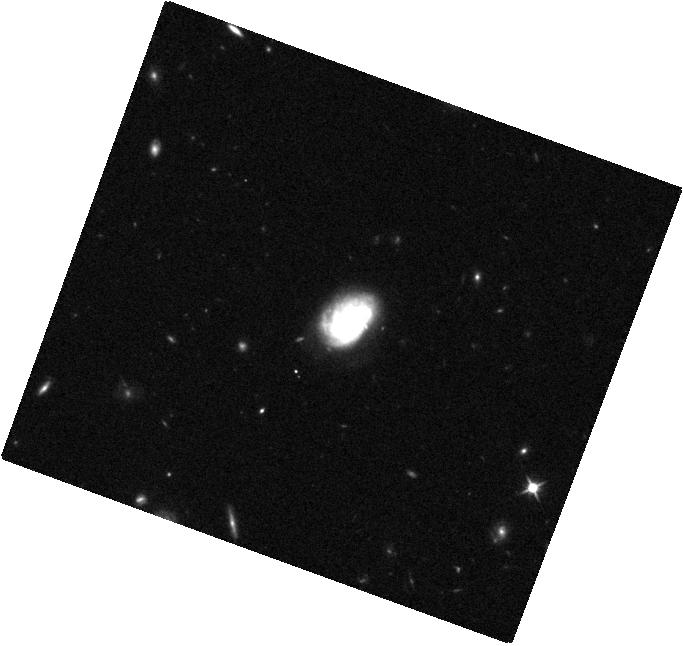
Target: SDSSJ085125.81+393541.7. Instrument: WFC3/IR. Filter: F110W. Exposure: 7 min. Observation ID: hst_13943_05_wfc3_ir_f110w_icrv05

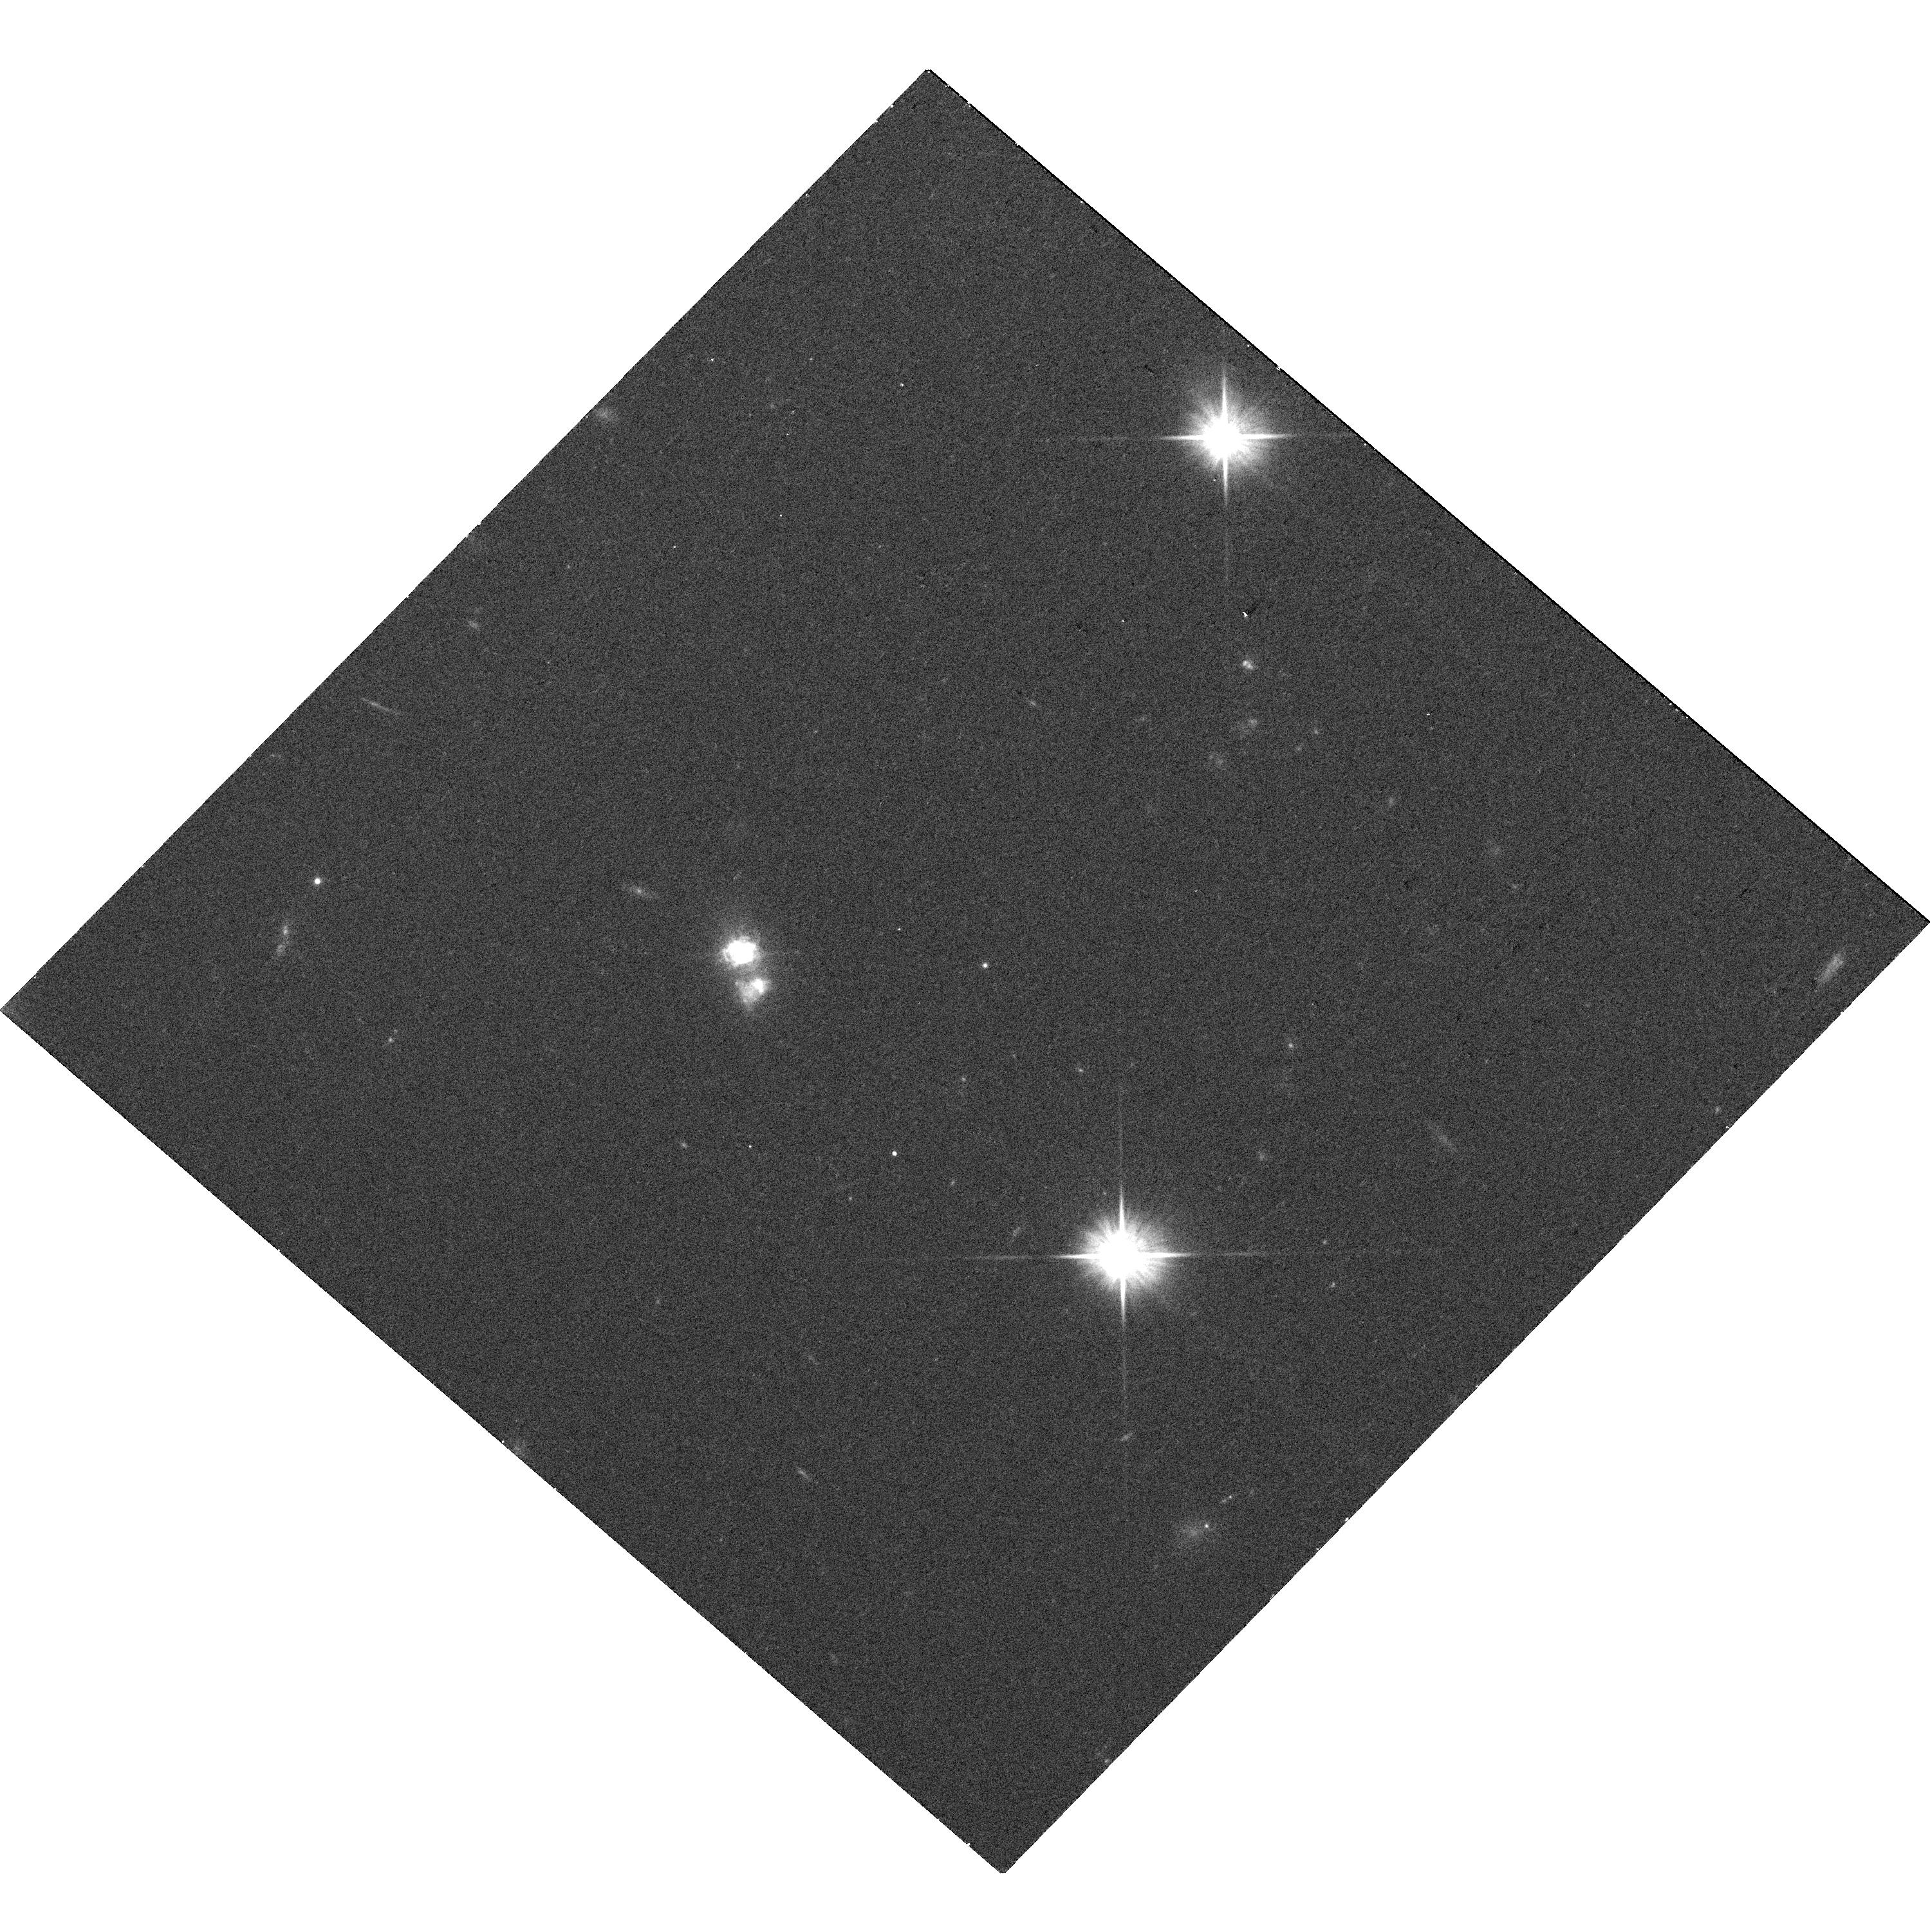
Target: SDSSJ084029.91+470710.4. Instrument: WFC3/UVIS. Filter: F606W. Exposure: 11 min. Observation ID: hst_13943_08_wfc3_uvis_f606w_icrv08

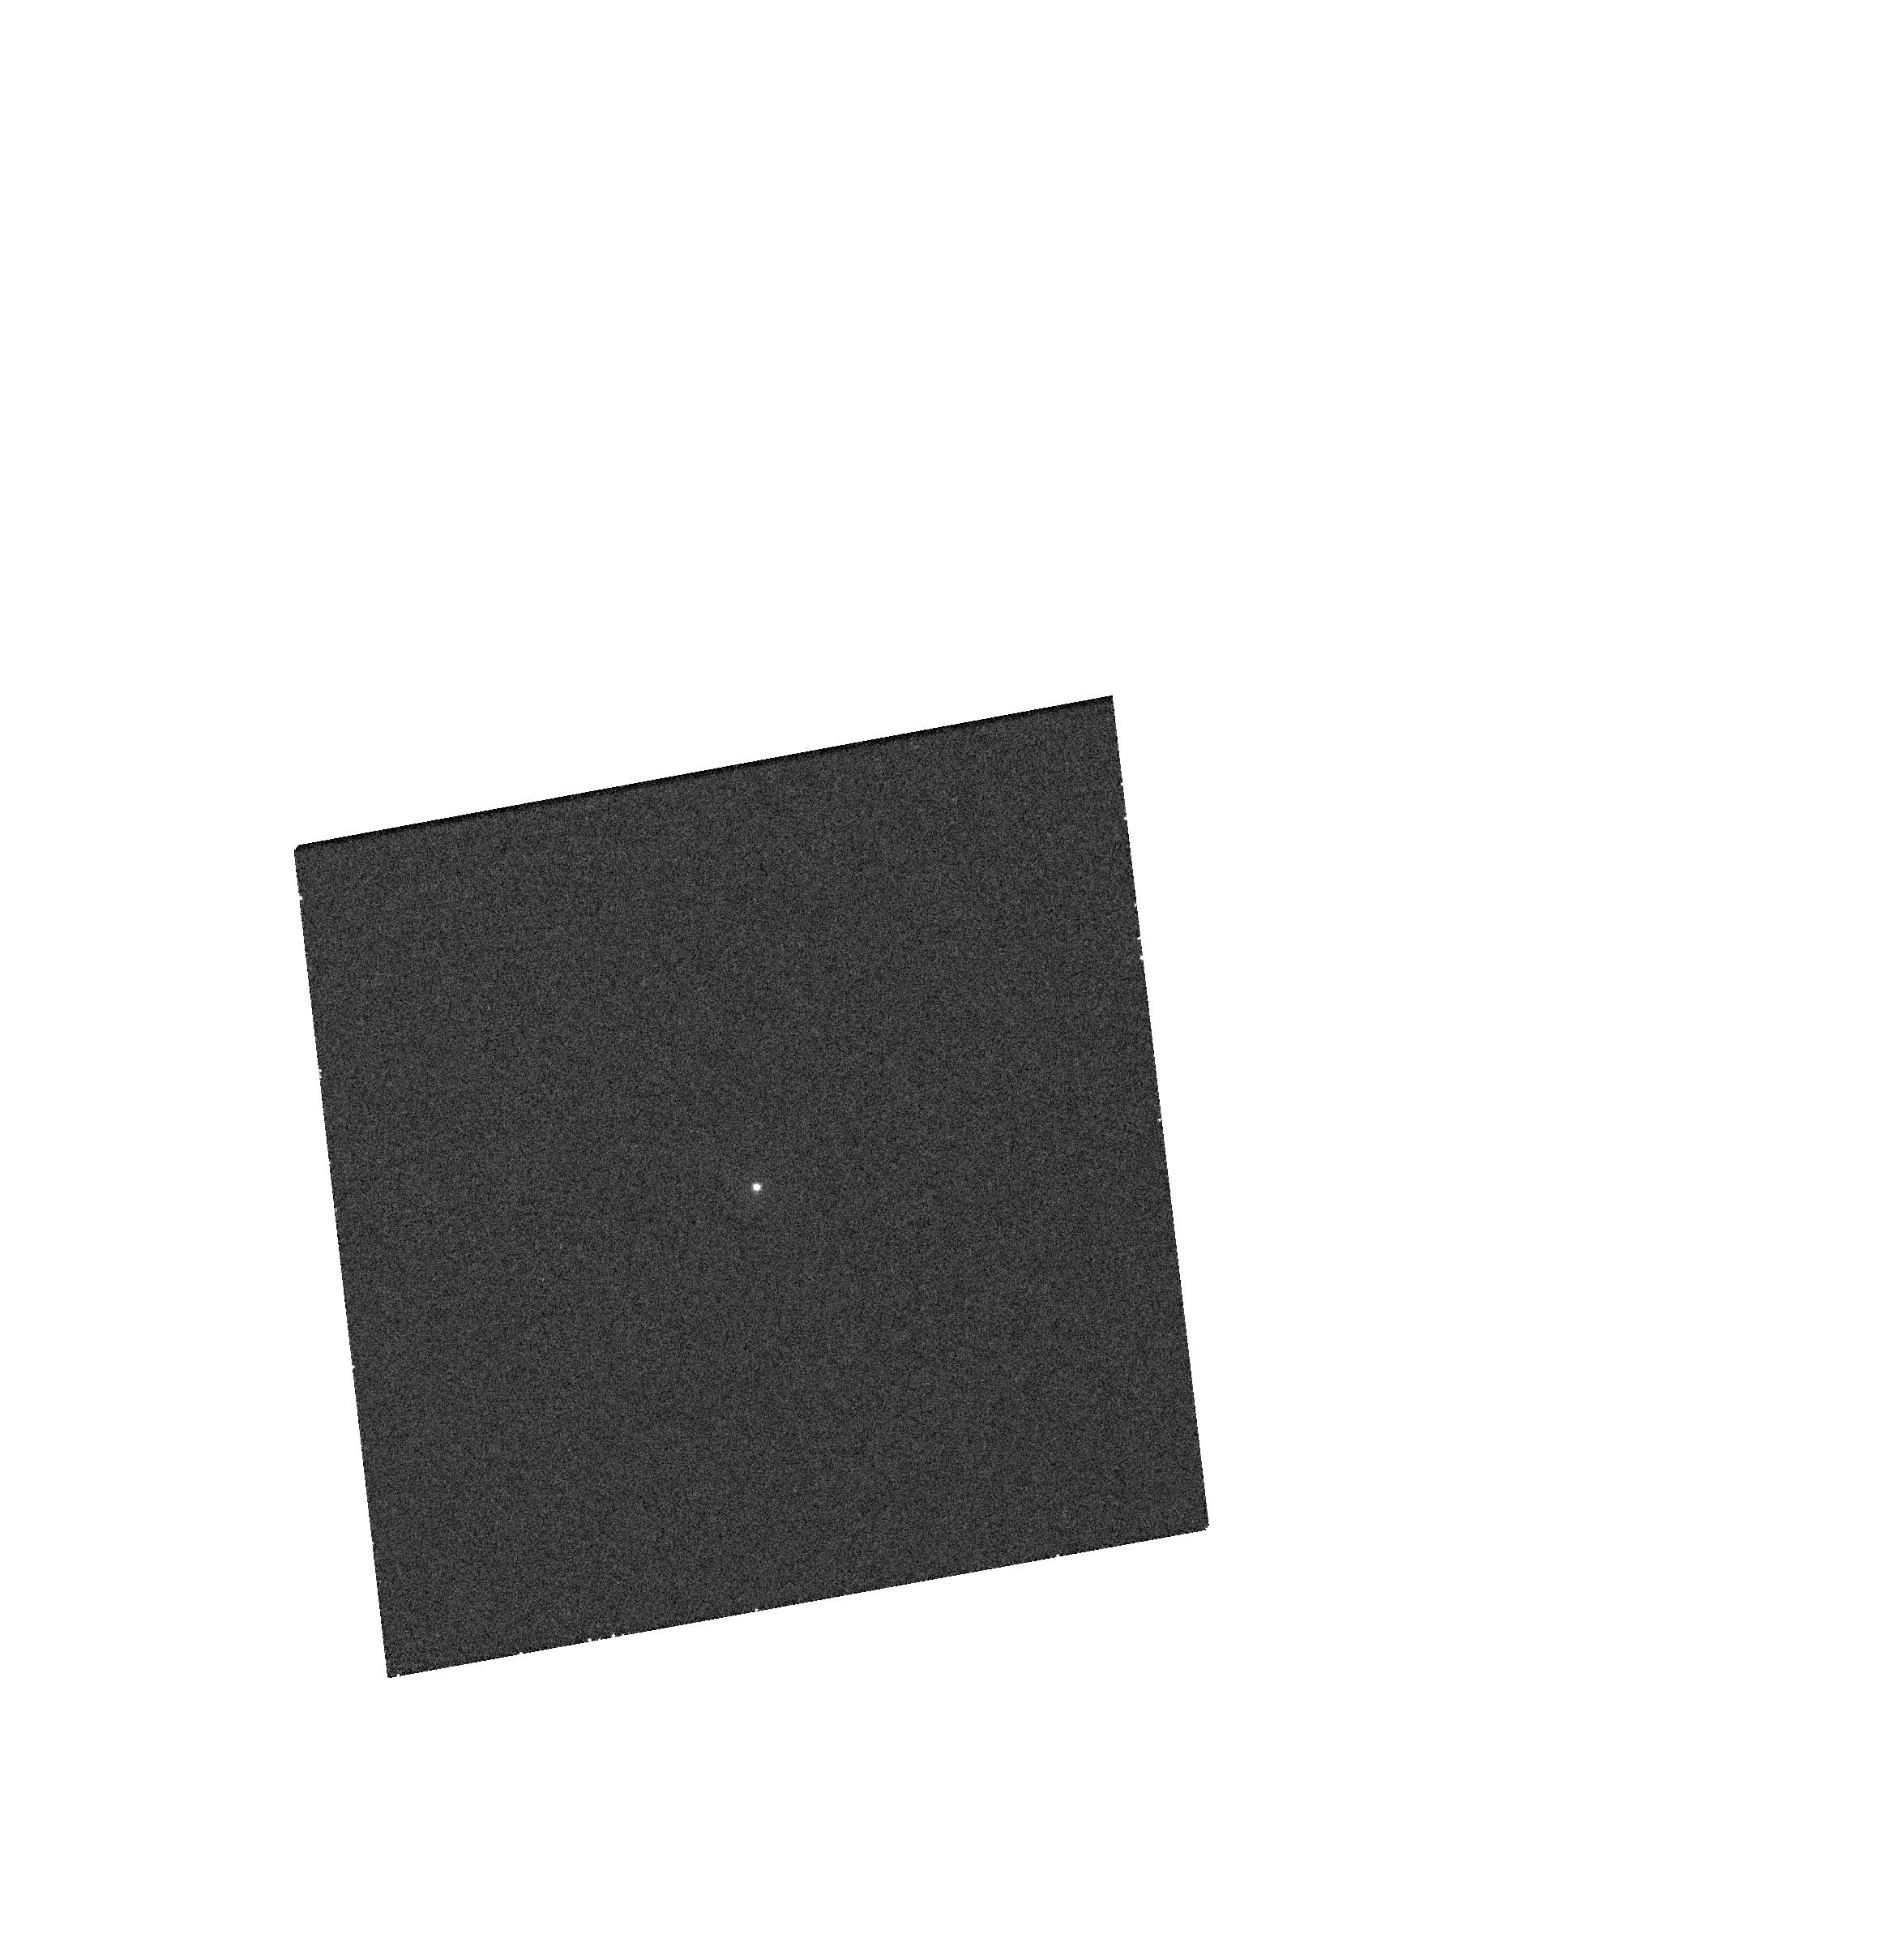
Target: SDSSJ152637.36+065941.6. Instrument: WFC3/UVIS. Filter: F275W. Exposure: 12 min. Observation ID: hst_13943_06_wfc3_uvis_f275w_icrv06

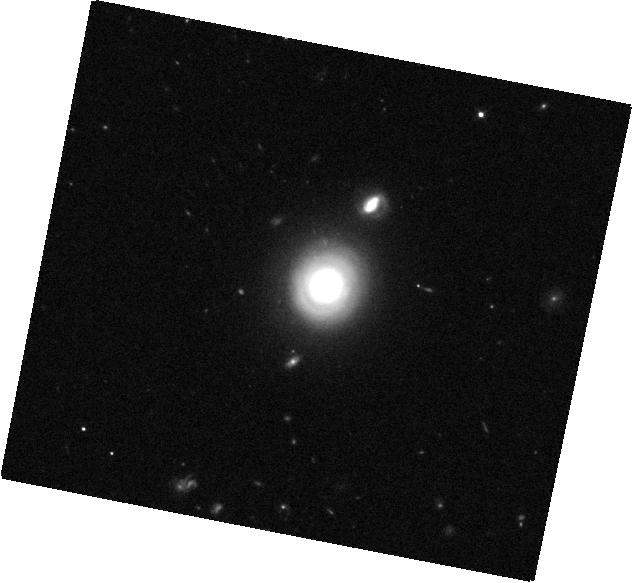
Target: SDSSJ144012.70+024743.5. Instrument: WFC3/IR. Filter: F110W. Exposure: 7 min. Observation ID: hst_13943_04_wfc3_ir_f110w_icrv04

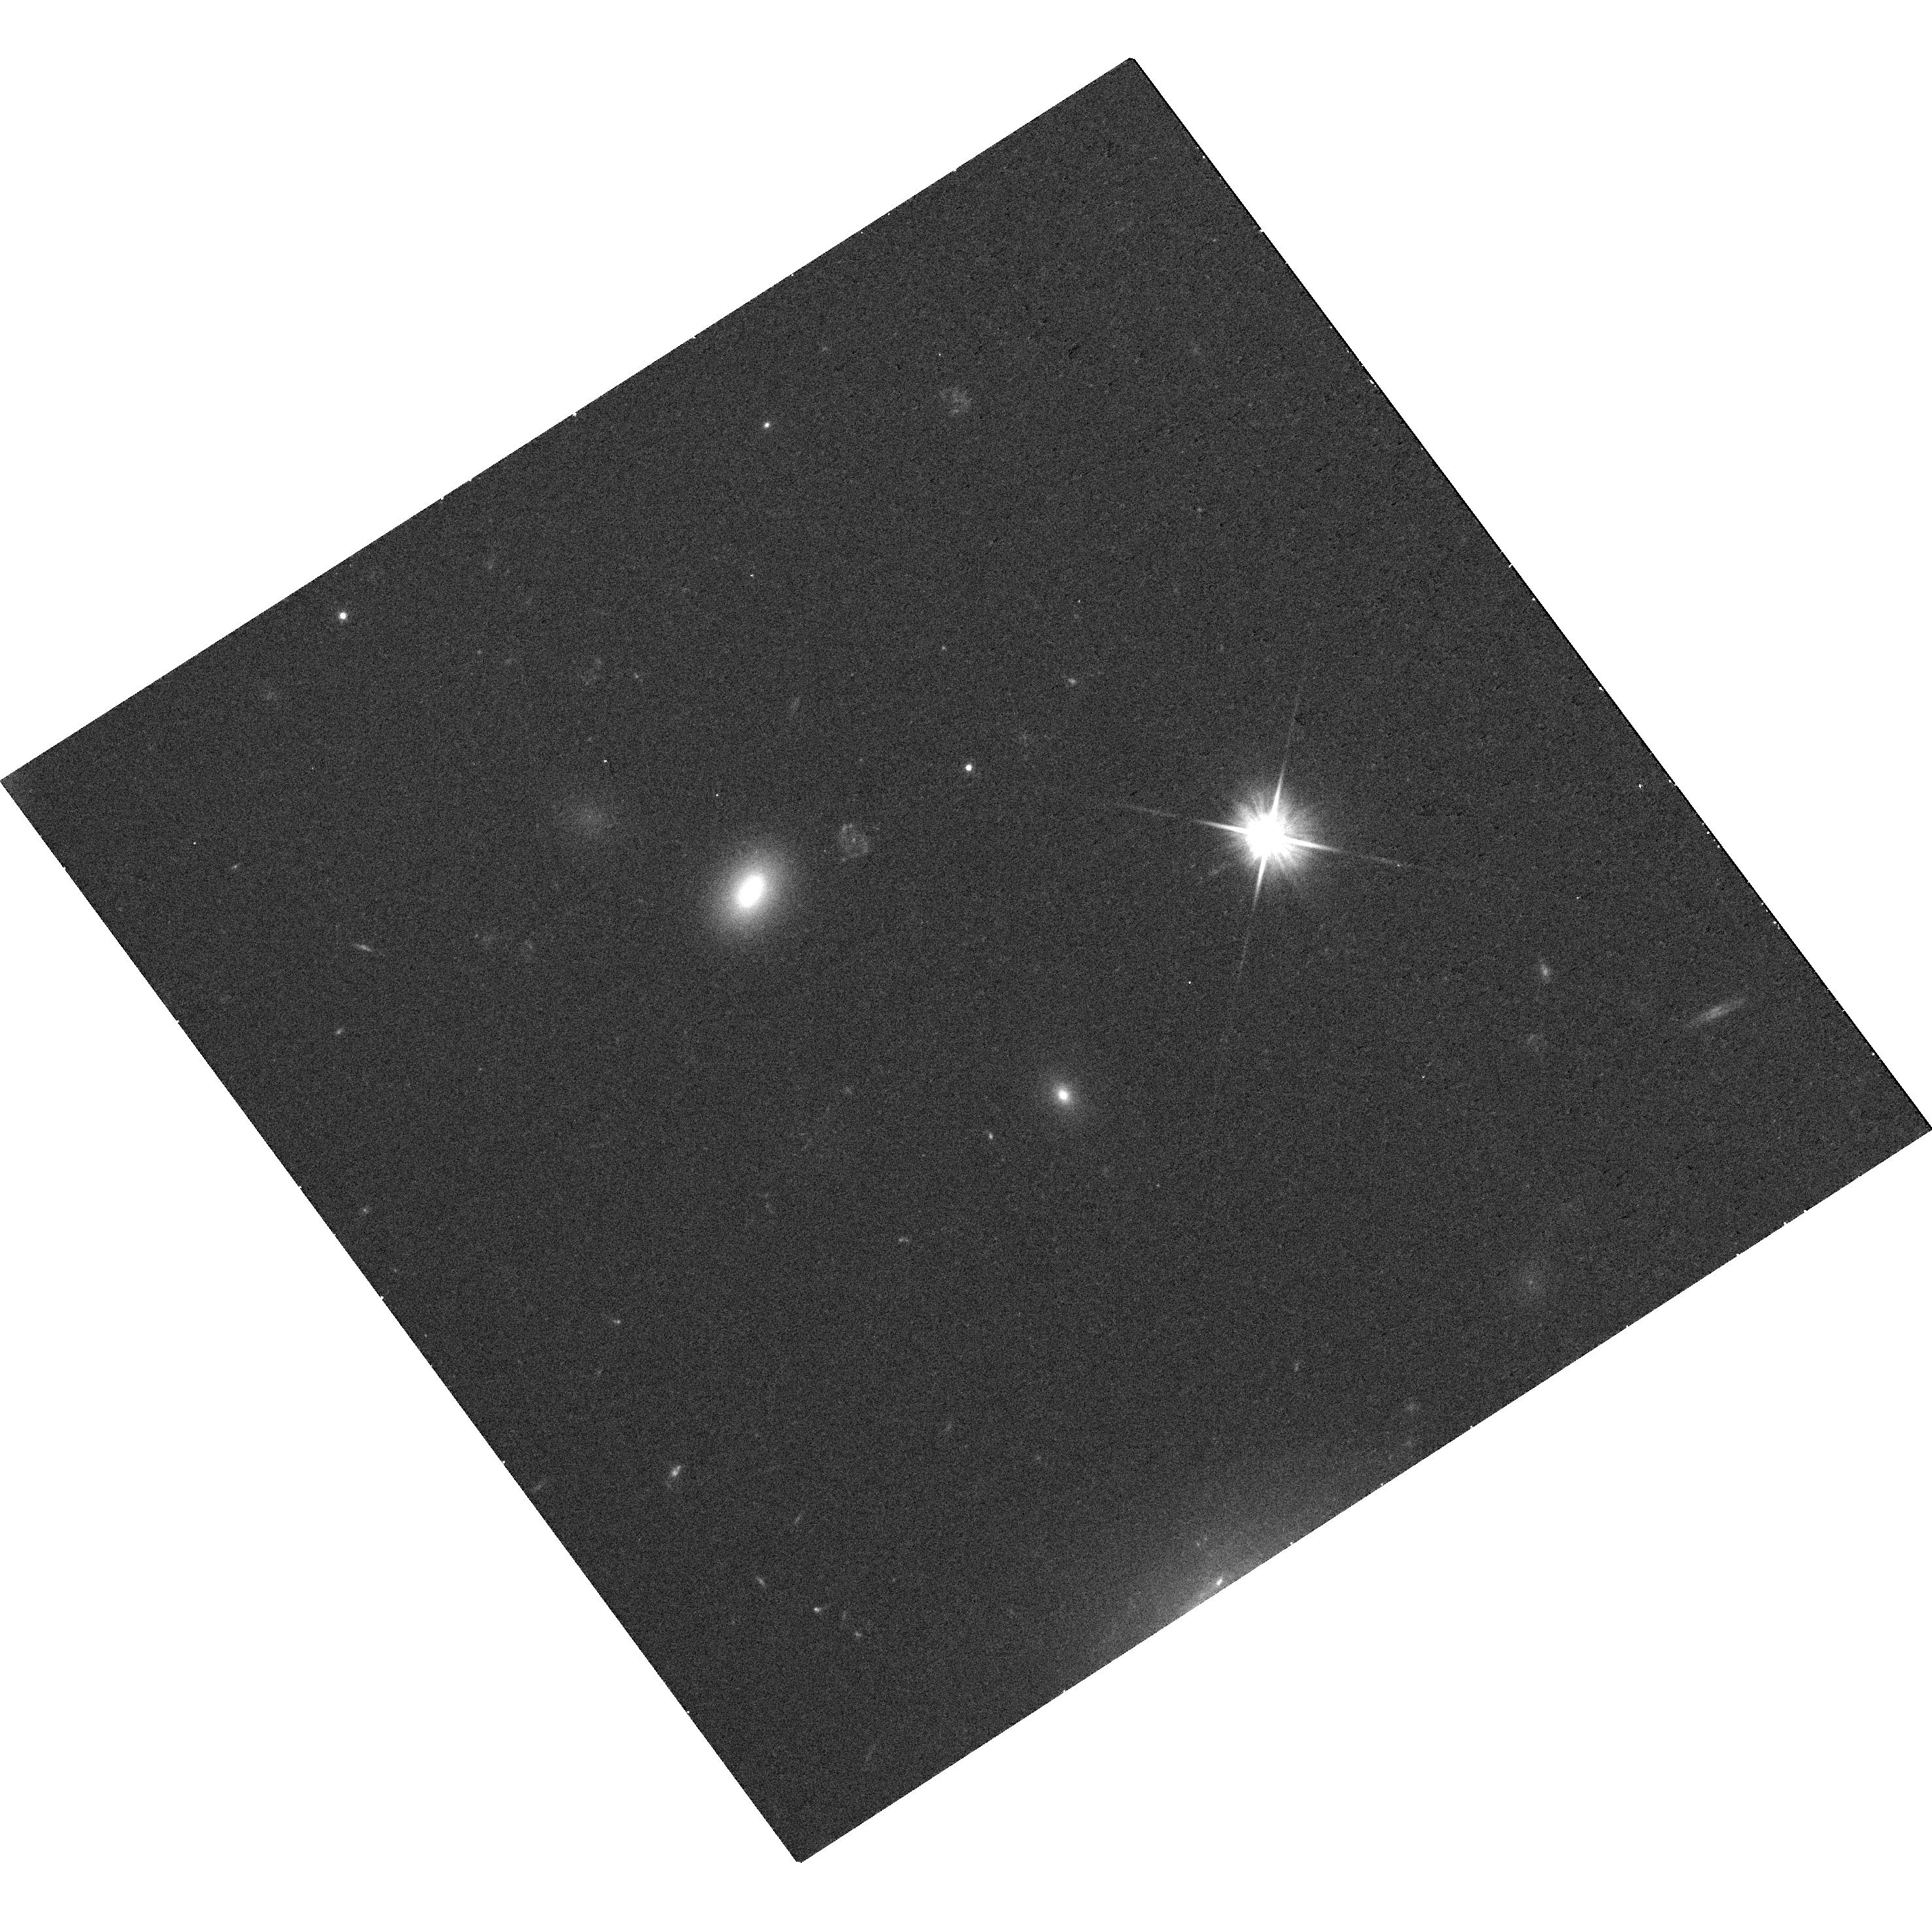
Target: SDSSJ024656.39-003304.8. Instrument: WFC3/UVIS. Filter: F606W. Exposure: 11 min. Observation ID: hst_13943_01_wfc3_uvis_f606w_icrv01

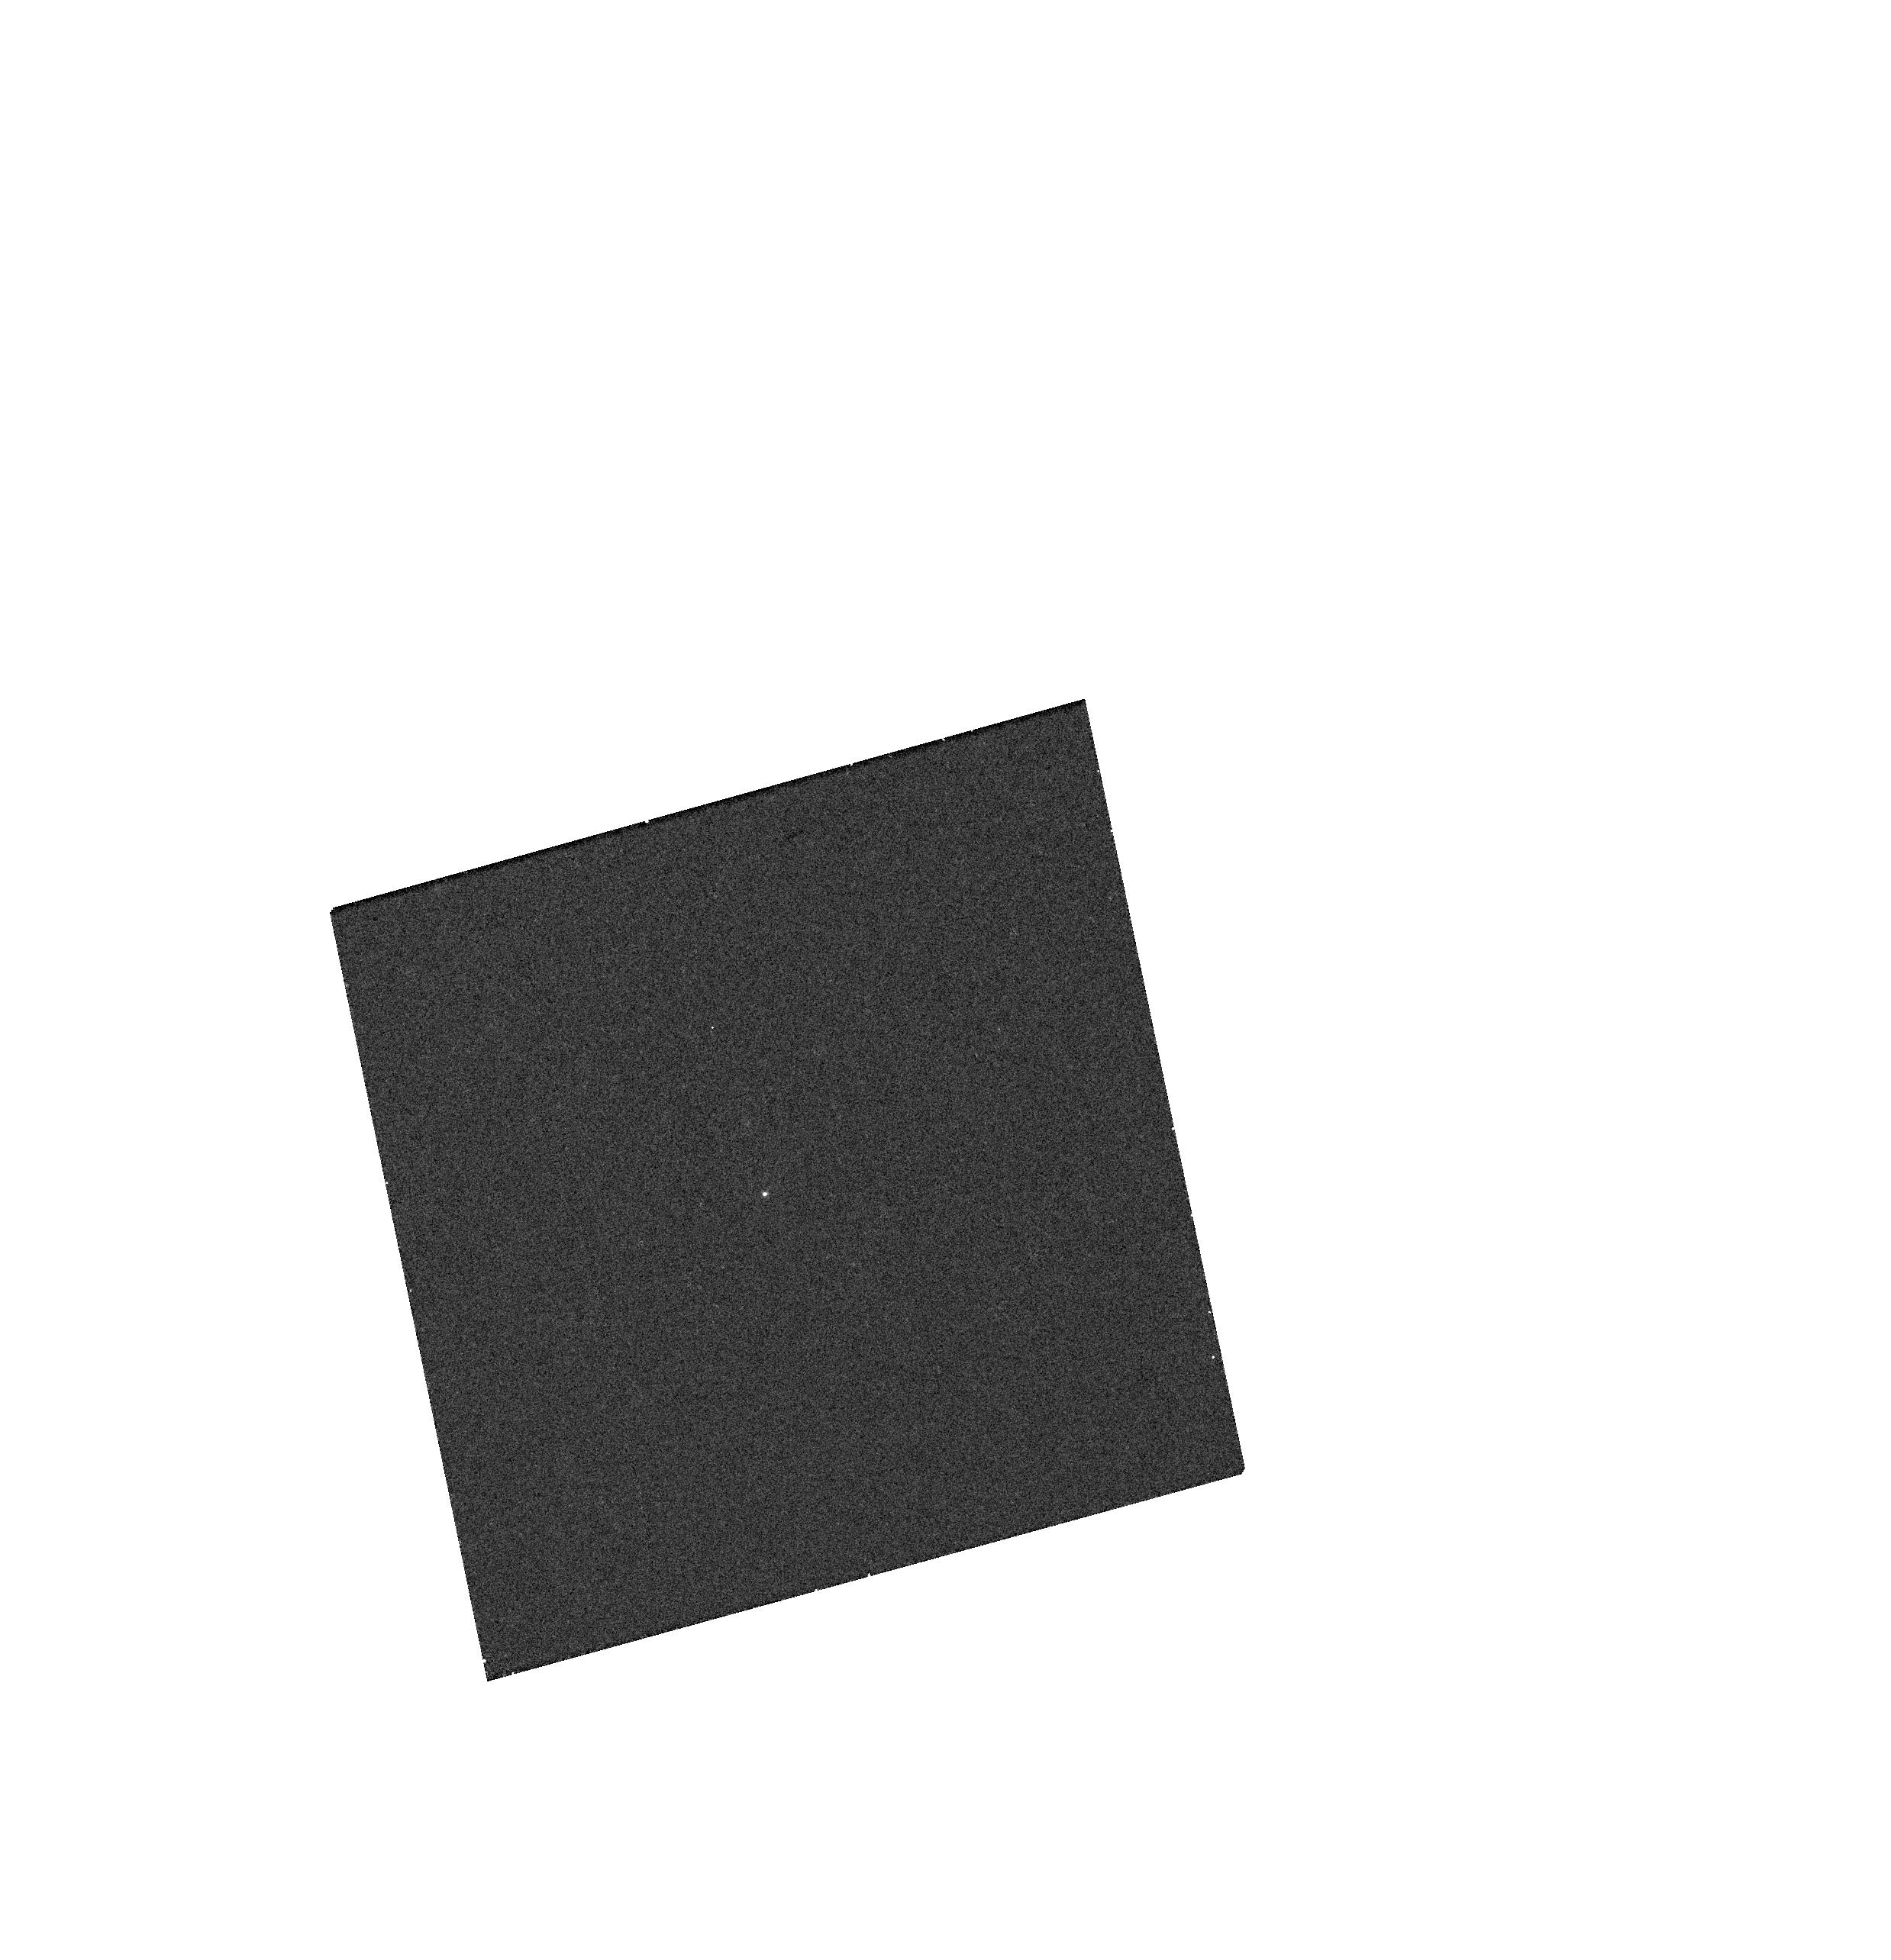
Target: SDSSJ160531.84+174826.1. Instrument: WFC3/UVIS. Filter: F275W. Exposure: 13 min. Observation ID: hst_13943_07_wfc3_uvis_f275w_icrv07

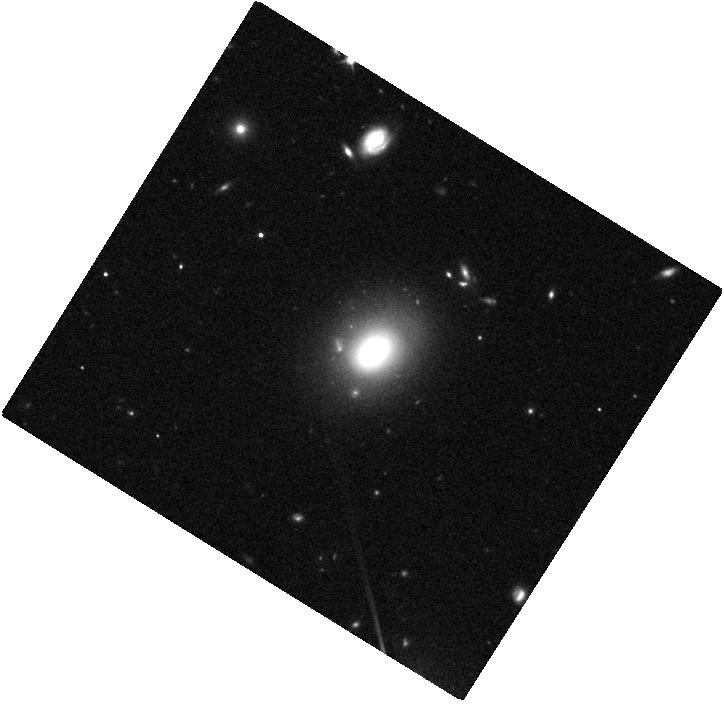
Target: SDSSJ095418.15+471725.1. Instrument: WFC3/IR. Filter: F110W. Exposure: 7 min. Observation ID: hst_13943_03_wfc3_ir_f110w_icrv03

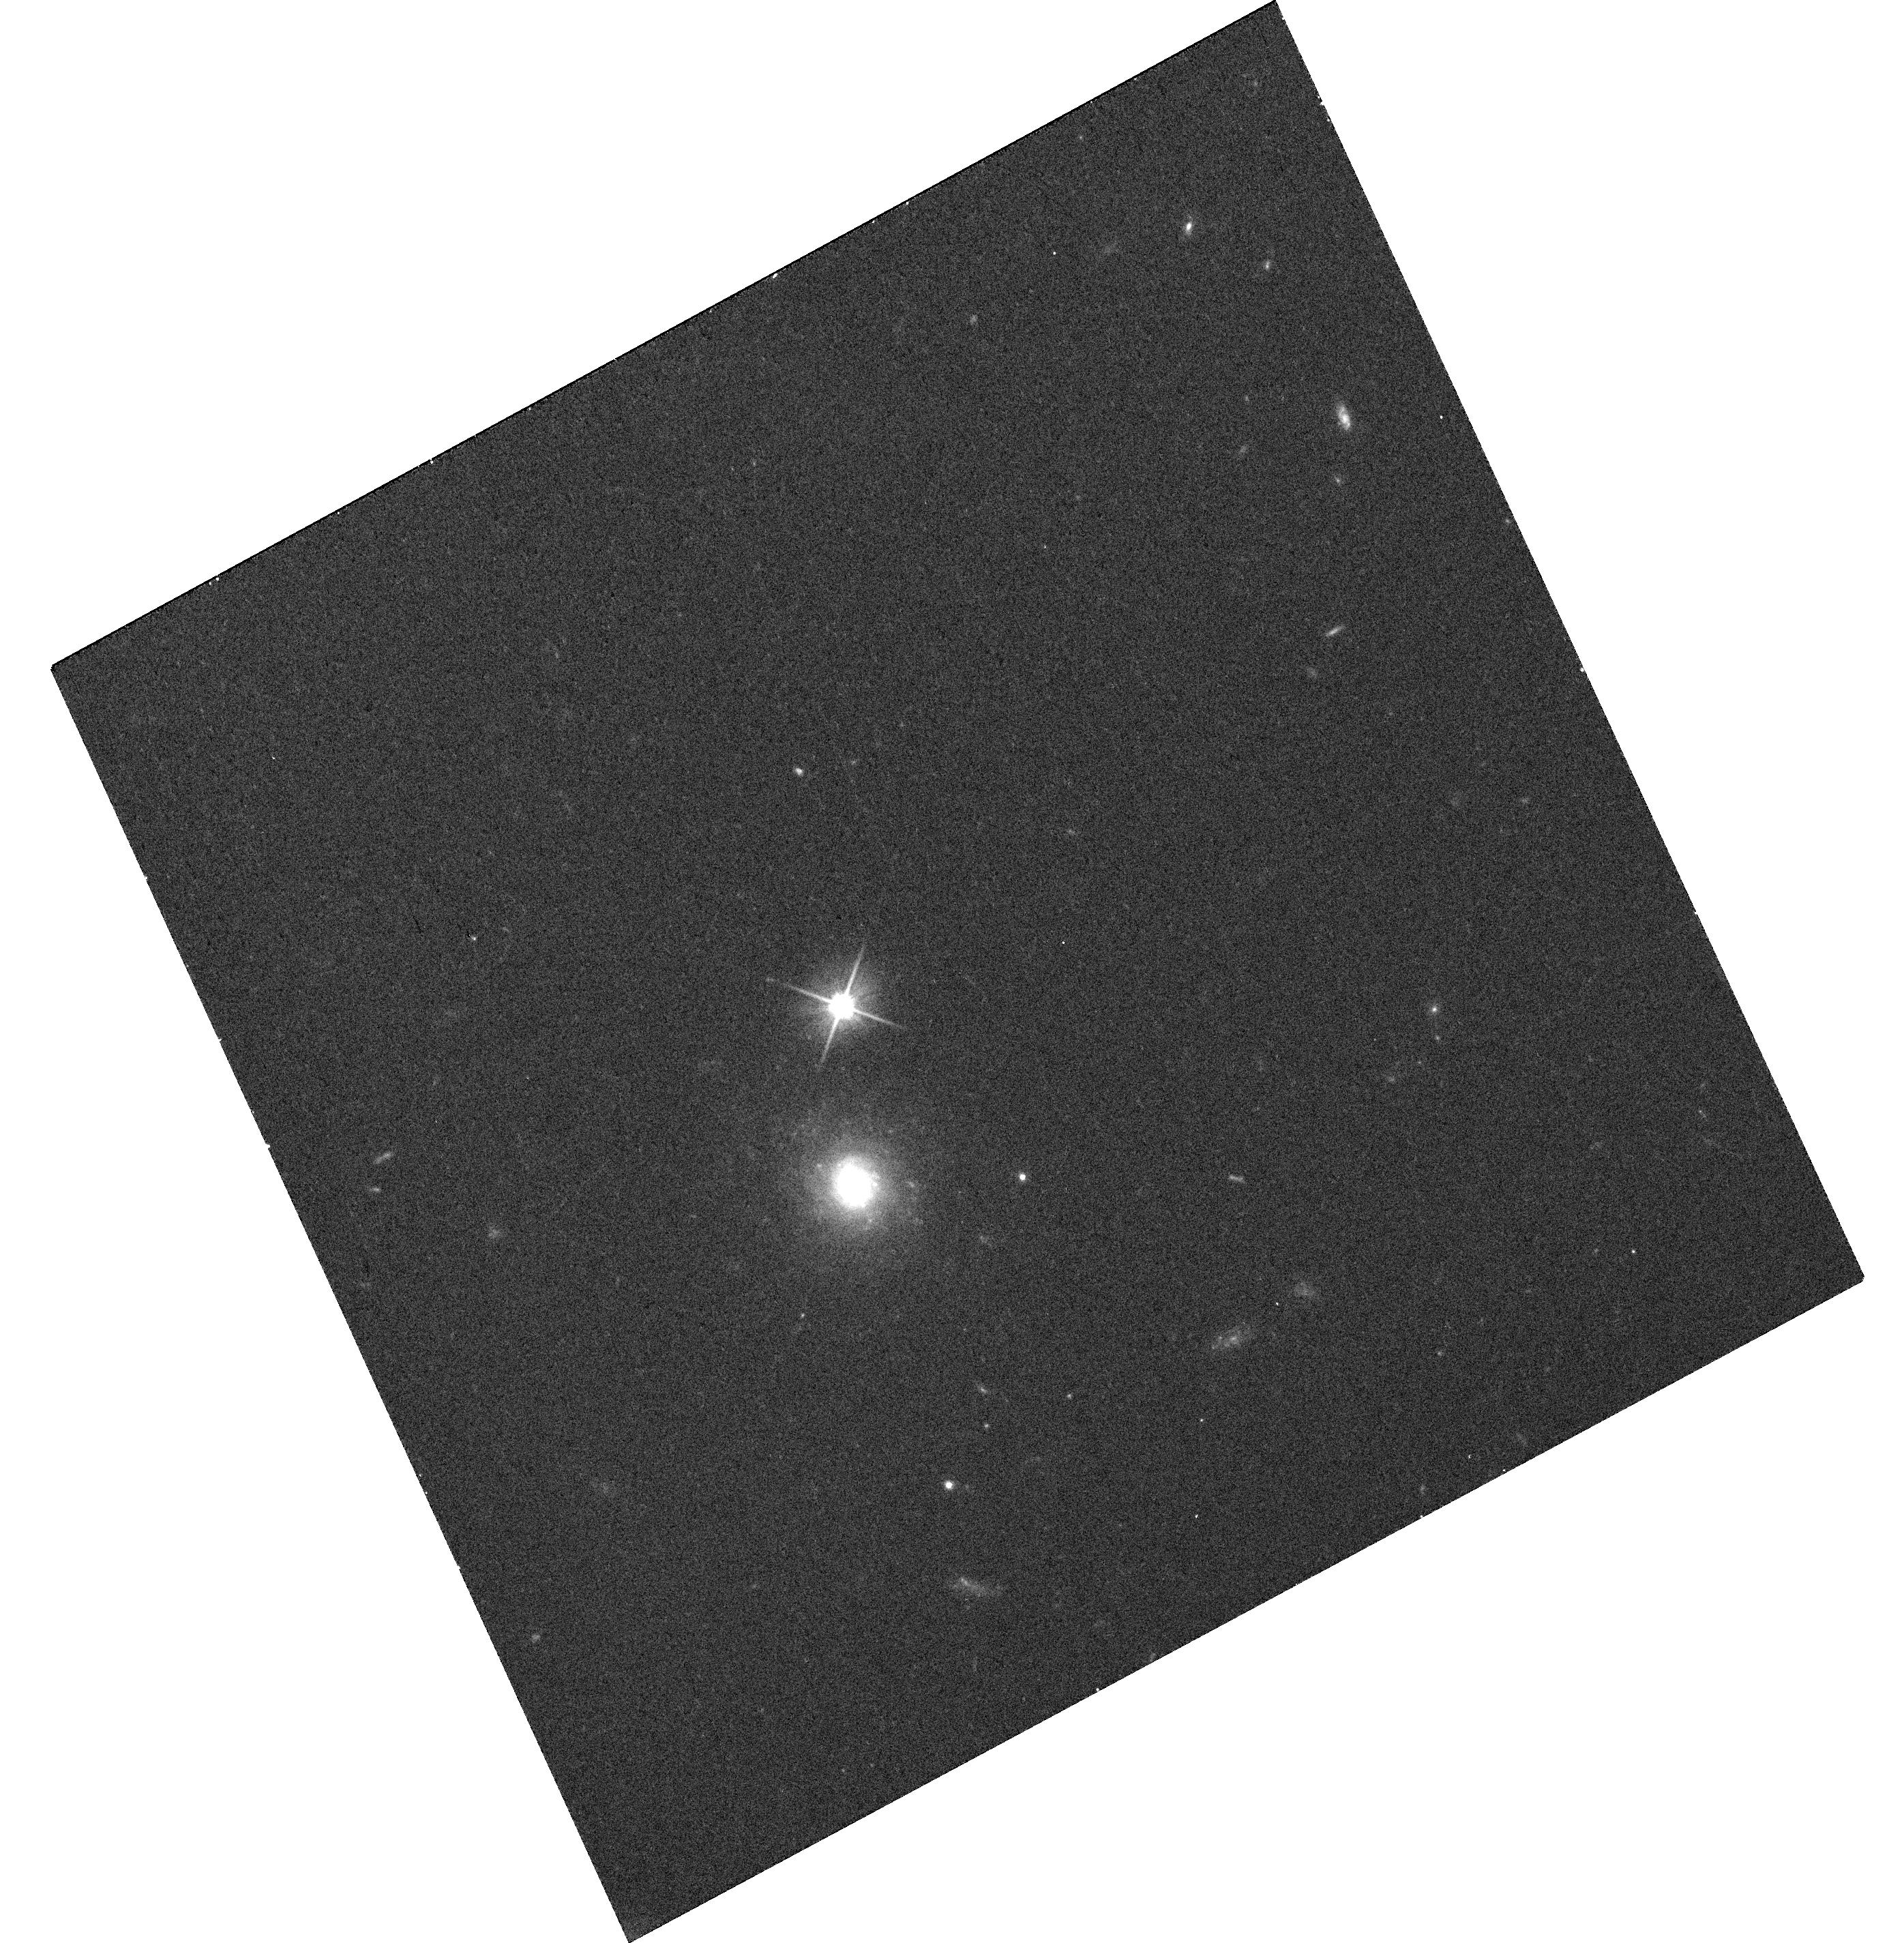
Target: SDSSJ090613.75+561015.5. Instrument: WFC3/UVIS. Filter: F606W. Exposure: 11 min. Observation ID: hst_13943_02_wfc3_uvis_f606w_icrv02

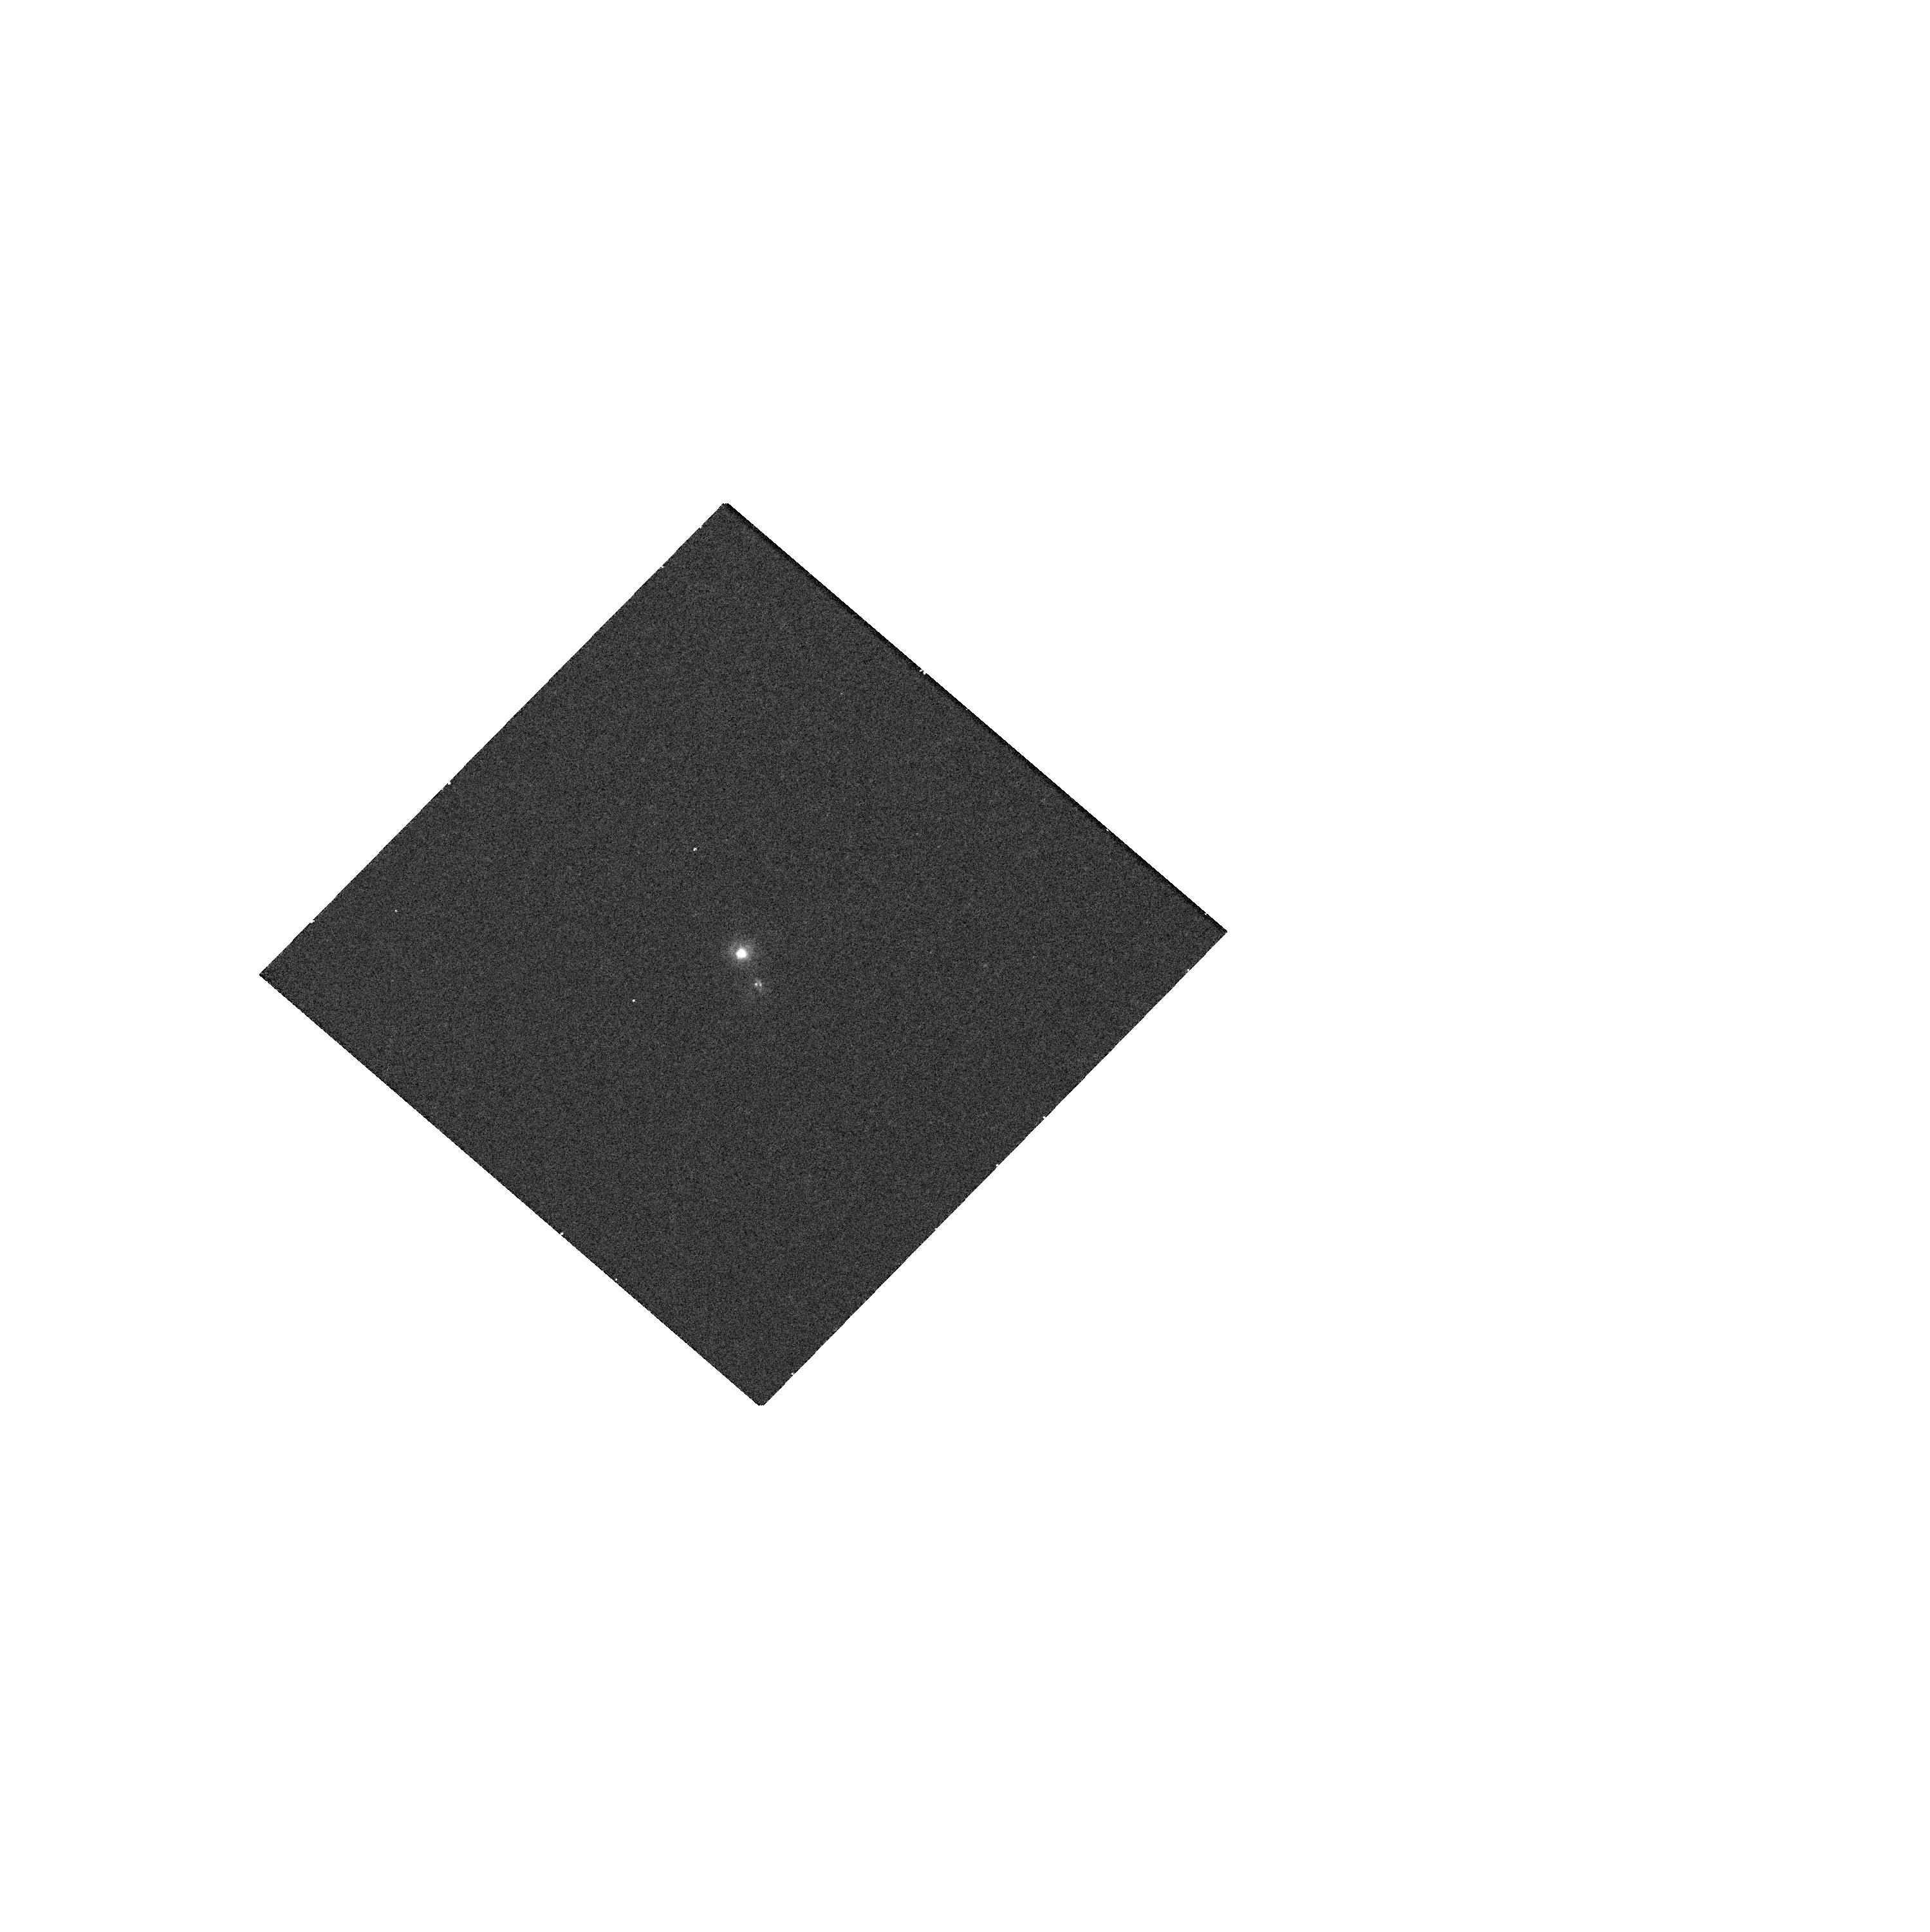
Target: SDSSJ084029.91+470710.4. Instrument: WFC3/UVIS. Filter: F275W. Exposure: 13 min. Observation ID: hst_13943_08_wfc3_uvis_f275w_icrv08

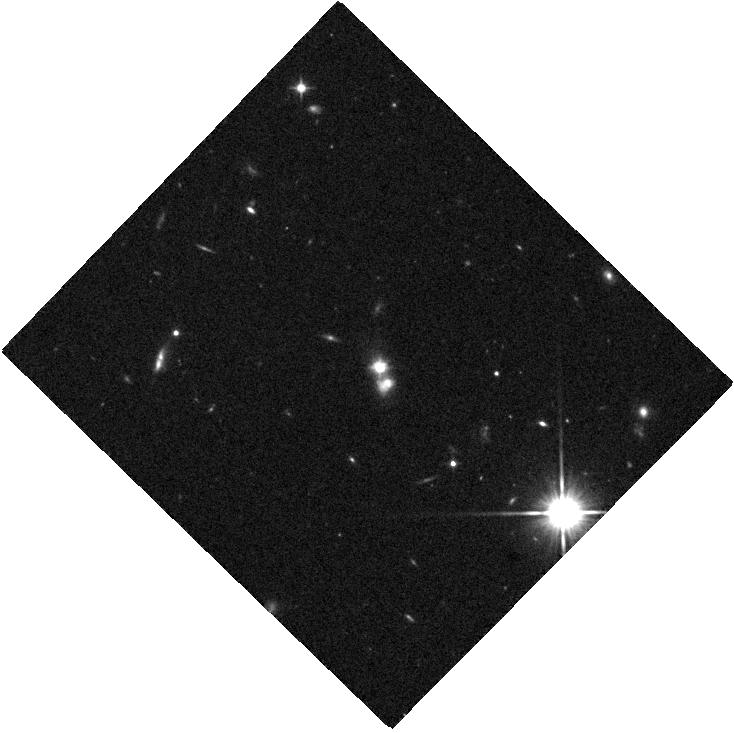
Target: SDSSJ084029.91+470710.4. Instrument: WFC3/IR. Filter: F110W. Exposure: 9 min. Observation ID: hst_13943_08_wfc3_ir_f110w_icrv08

Probing the Growth of Massive Black Holes in Dwarf Galaxies with Chandra and HST (PI: Reines, Amy E.)

The study of massive black holes (BHs) in dwarf galaxies can place valuable constraints on the birth and growth of the first supermassive BH seeds. We propose Chandra and HST observations of 8 dwarf galaxies from our recent sample of optically-selected AGN in galaxies with stellar masses comparable to the Magellanic Clouds (Reines et al. 2013). Our target galaxies host broad-line AGN and contain the least-massive BHs known in galaxy nuclei. The proposed observations will enable us to characterize the compact X-ray and UV emission from the AGN, estimate Eddington ratios for the smallest BHs known, and investigate host galaxy properties and BH scaling relations at the sparsely populated low-mass end.